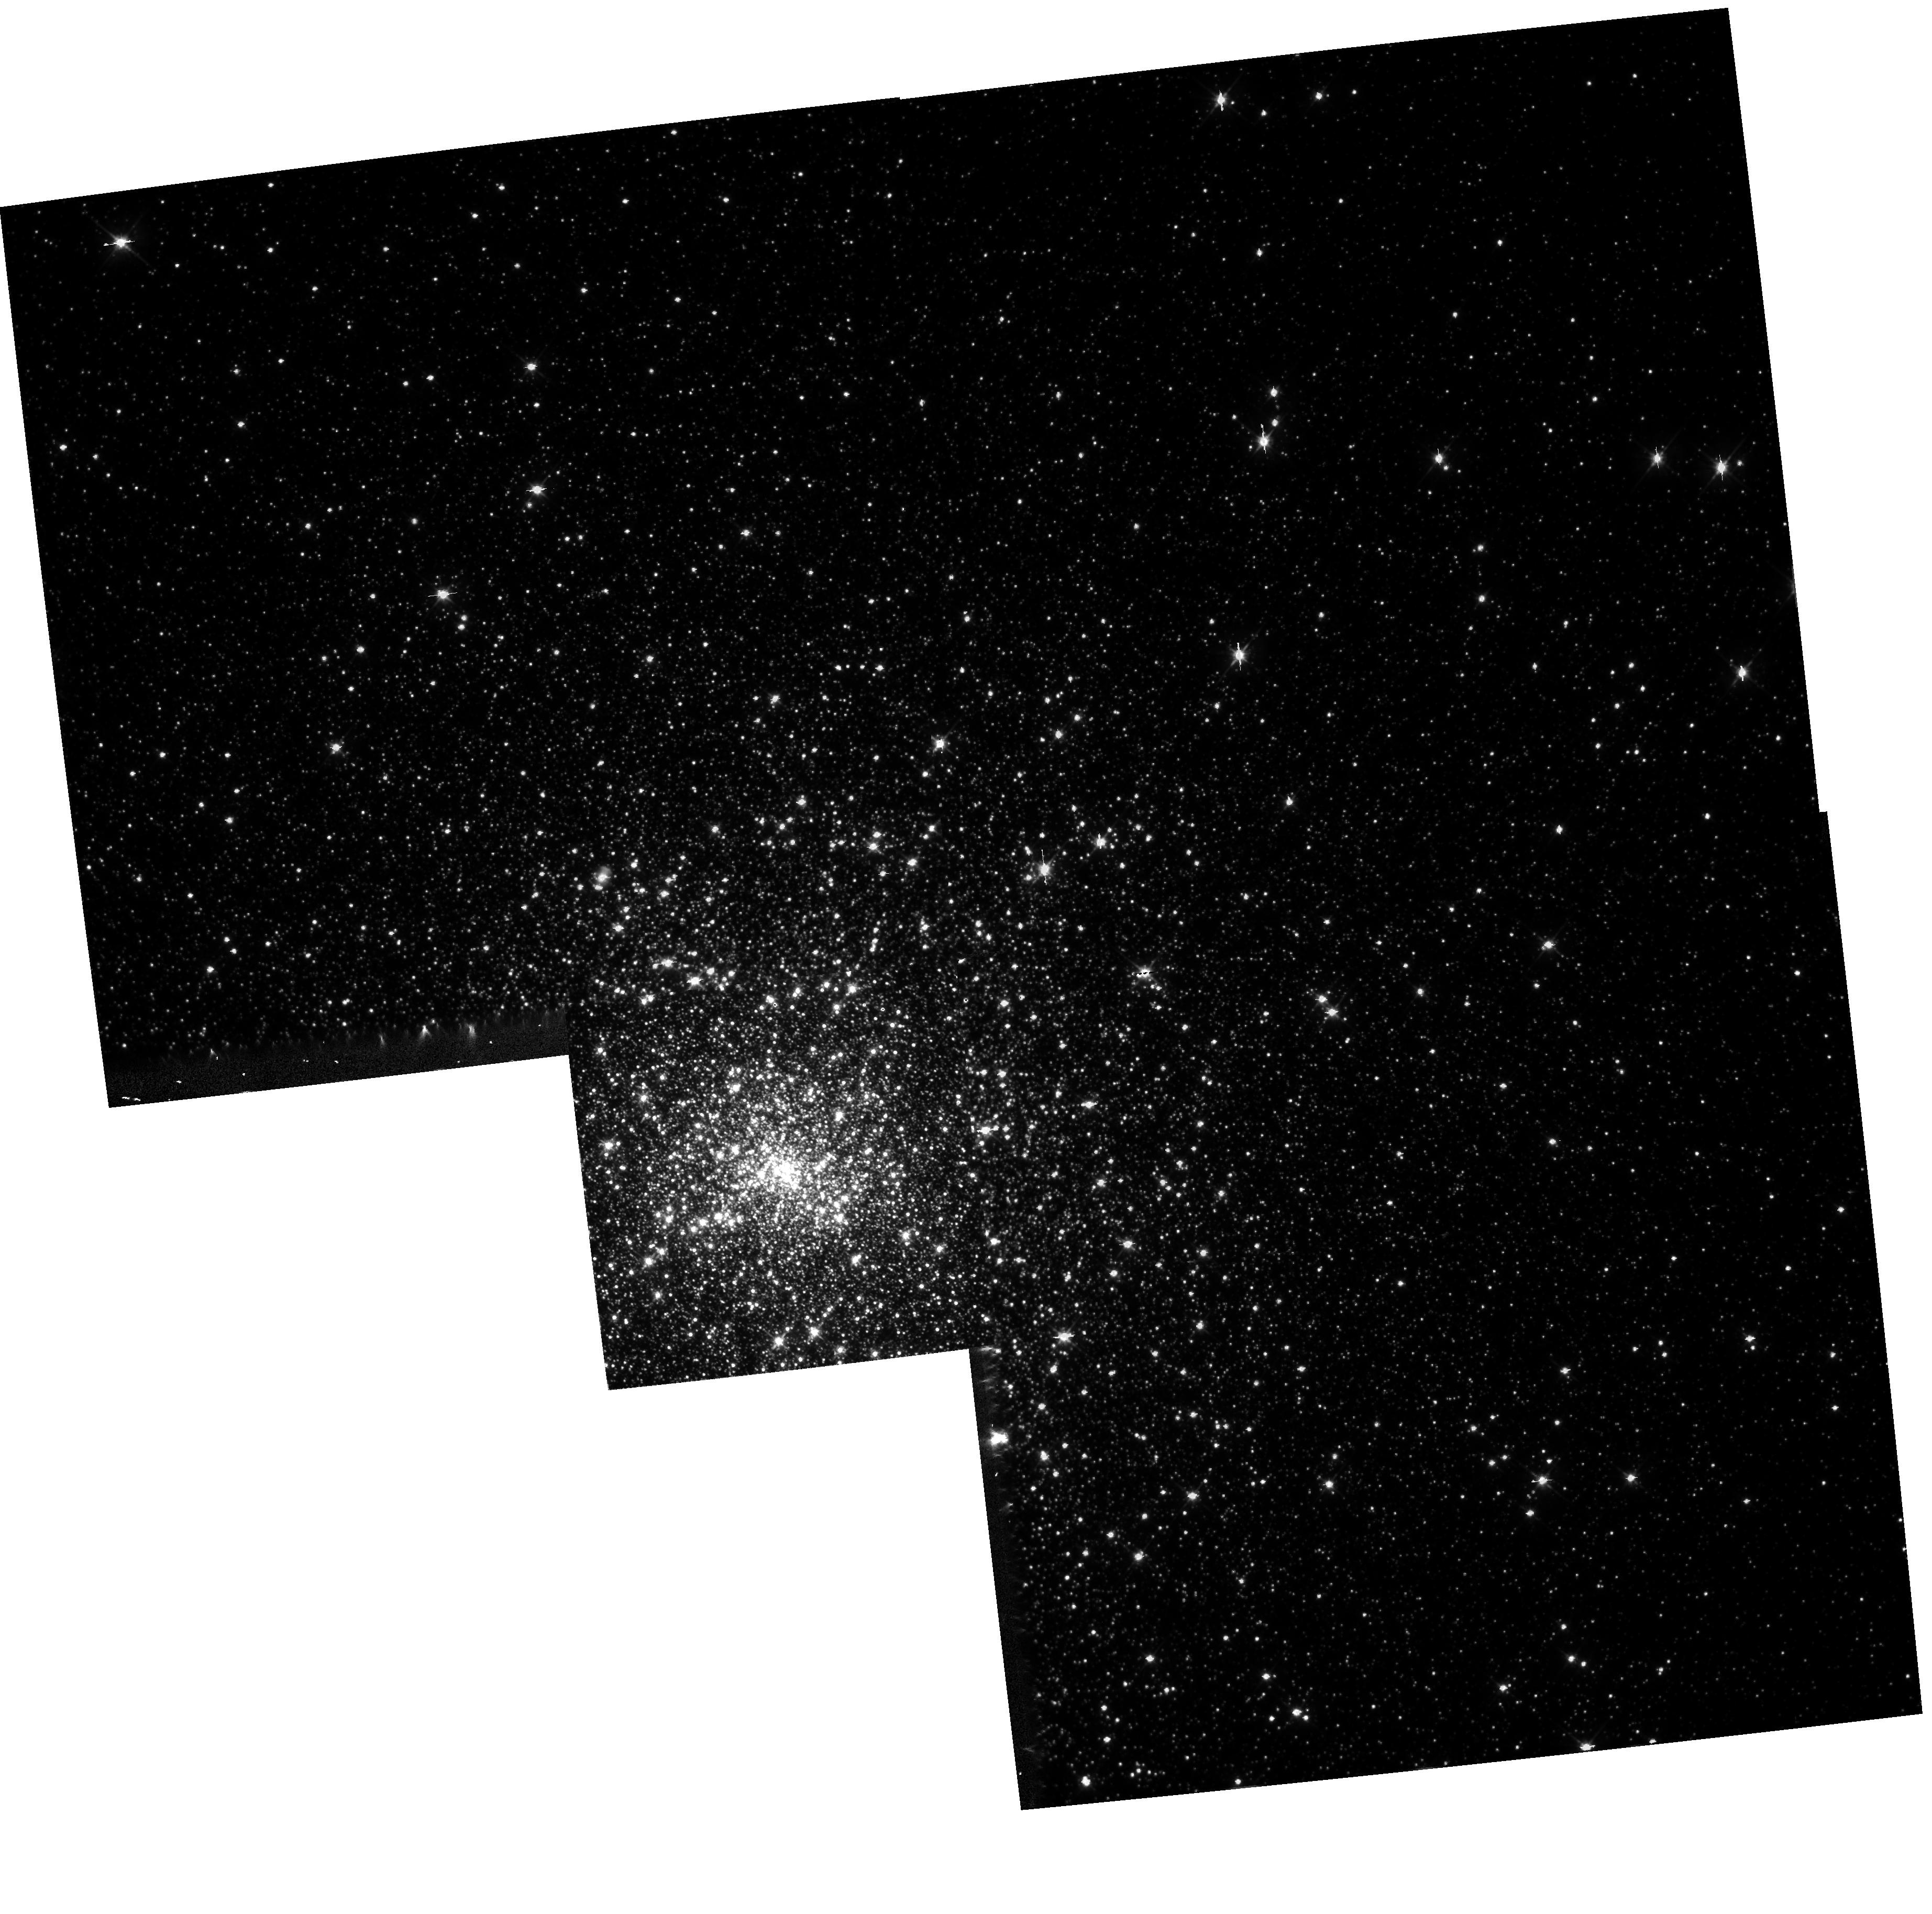
Target: NGC7078
Instrument: WFPC2/PC
Filter: F555W
Exposure: 7 min
Observation ID: hst_5687_01_wfpc2_pc_f555w_u2hr01

THE STELLAR DENSITY DISTRIBUTIONS IN THE CENTERS OF GALACTIC GLOBULAR CLUSTERS (PI: Bahcall, John)

Short exposures will be made of all galactic globular clusters with distance moduli less than 15.5 mag and galactic latitude above or below 15 degrees. A search will be made for cusps in the stellar density distributions and the colors will be measured for the brightest stars in the cores of the clusters. ST observations are required in order to reach the innermost regions of the clusters with sufficient resolution to separate individual stars. ********************************************************** This program contains only the exposures that were not completed prior to the first HST servicing mission.